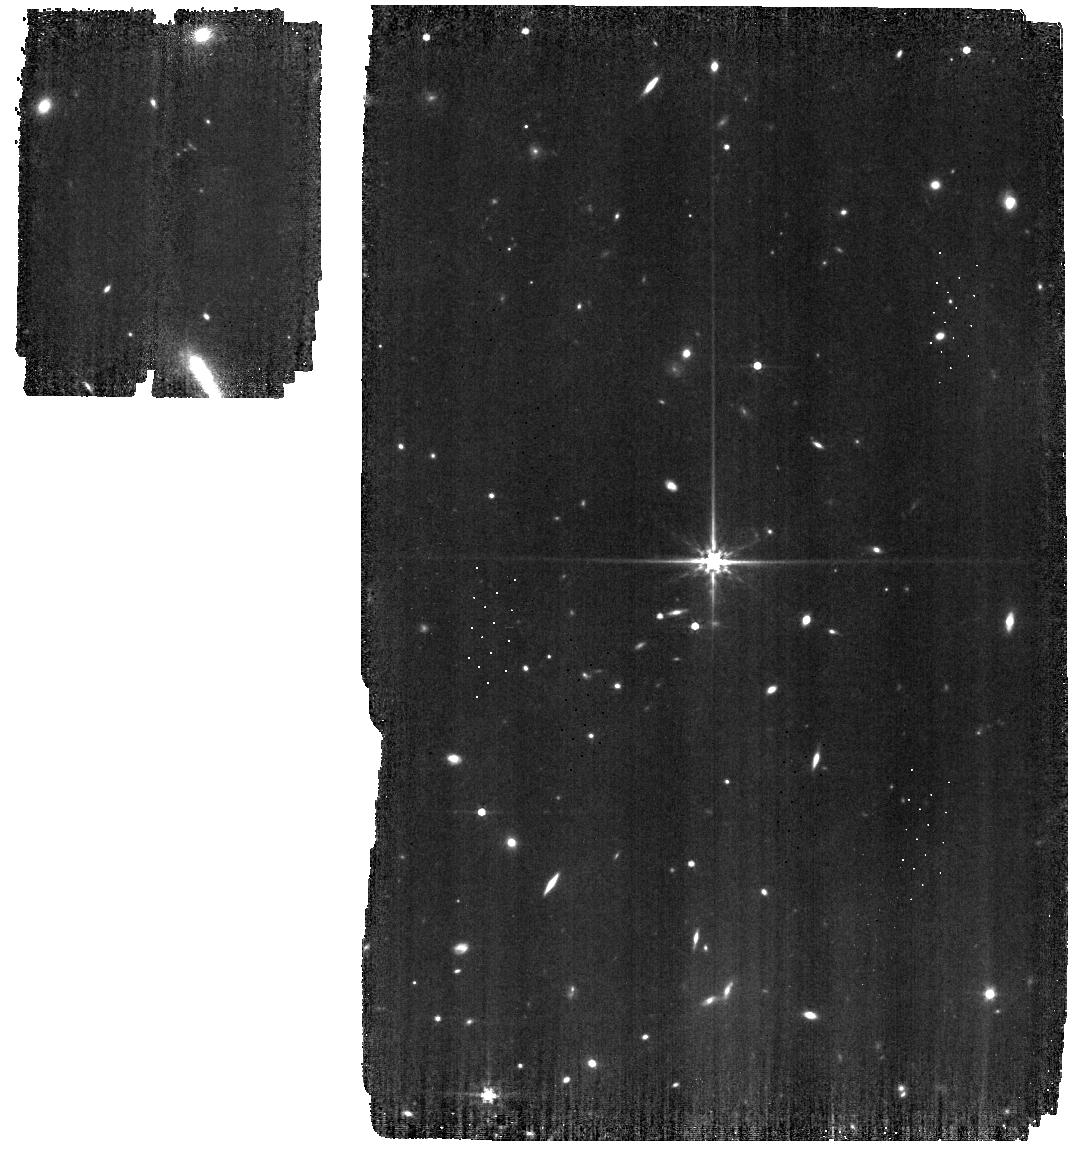
Target: 1743045
Instrument: MIRI
Filter: F560W
Exposure: 19 min
Observation ID: jw01023-o029_t003_miri_f560w

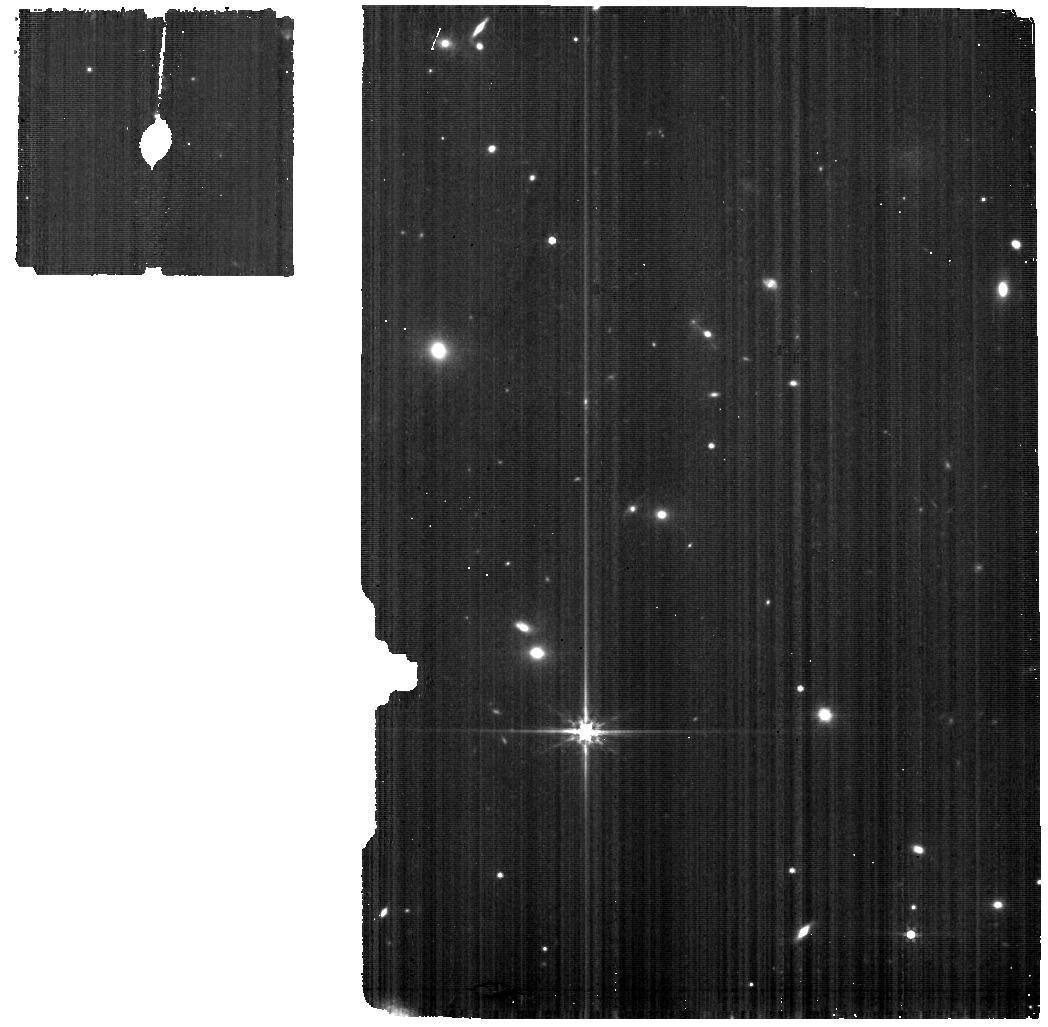
Target: NGC-6543-BACKGROUND
Instrument: MIRI
Filter: F560W
Exposure: 1 h
Observation ID: jw01023-o017_t002_miri_f560w

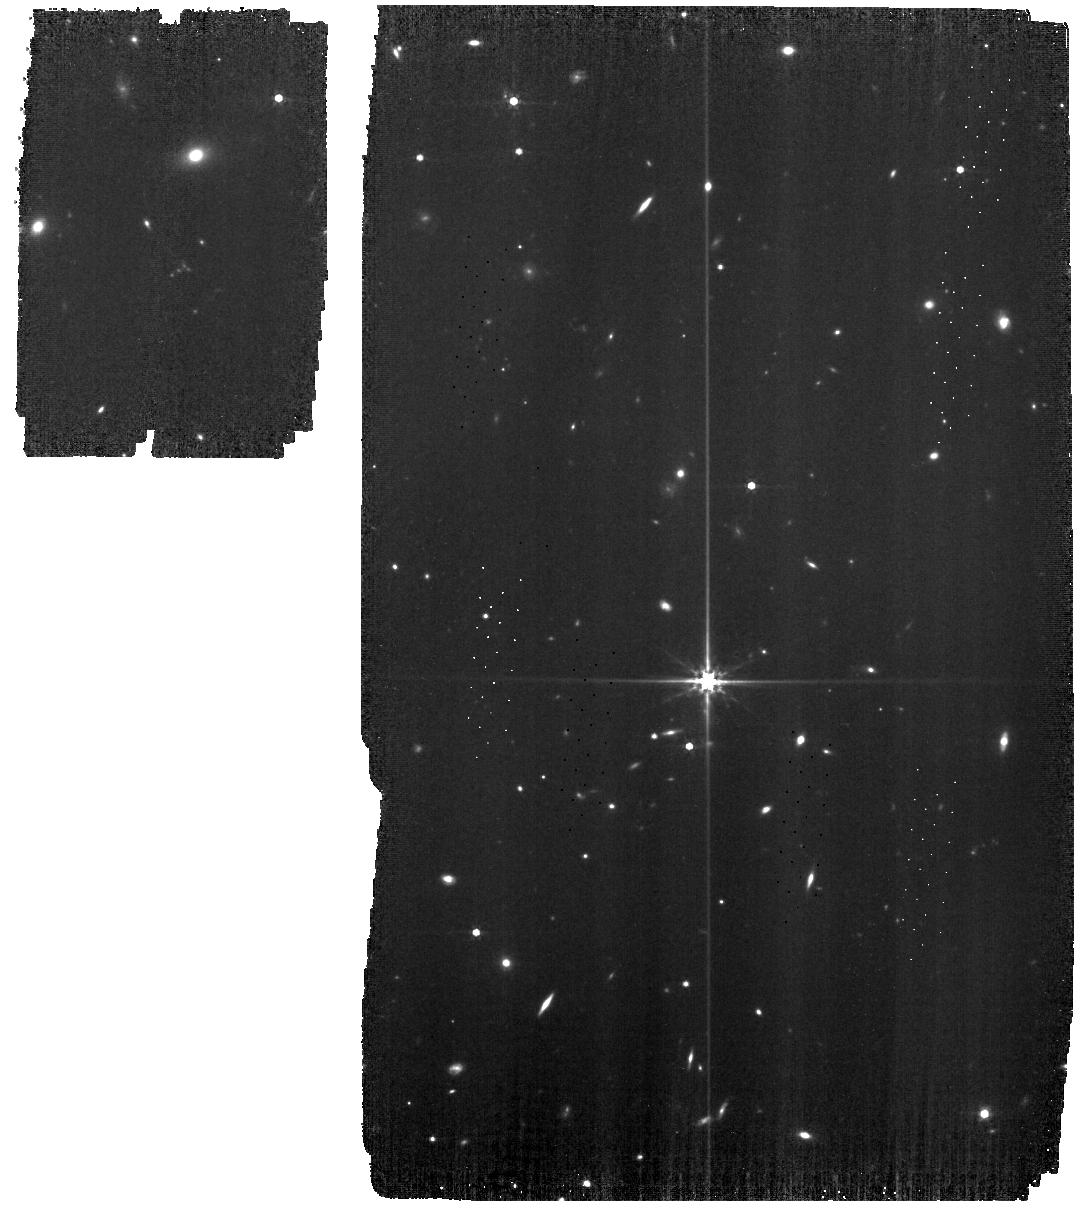
Target: 1743045
Instrument: MIRI
Filter: F560W
Exposure: 28 min
Observation ID: jw01023-o031_t003_miri_f560w

MIRI-005 MIRI Detector Anneals (PI: Grundy, Tim)

The purpose of the functional test is to demonstrate the ability to perform detector anneals and to assess how well they eliminate pixel effects. During the procedure, the detector heaters are turned on, one at a time, until the anneal tempertaure set point is reached, and then the detector is allowed to cool to its nominal operating temperature. The rise and return of the tempertaure is monitored in real-time to ensure it meets requirements. The standard anneals test includes full frame unbinned images before the anneal, and when the 3 detectors have been annealed a series of full frame unbinned images are taken to monitor the background and noise levels as the detectors recover (the data will be analysed off-line). The first section will be repeated at regular intervals through the commissioning period (and into normal operations), to assess how frequently the detector anneals are required. The tuning of anneal settings will only be performed for the initial anneals test. This requires realtime commanding for the anneals (alllowing the settings to be chosen), and OSS/APT for the exposures. The settings determined from this will be transferred to OSS/APT for subsequent 'standard' anneals. The first standard anneal will still use real time commanding, as this is expected to be scheduled very soon after the initial anneals test. MIRI should be cold and stable, detector operating temperatures optimised and stable, MIRI-002 executed successfully, and 'table 7' loaded for MIRI-focussed telemetry. The CCC is closed. The first two standard anneals will use dark exposures to monitor the recovery. The third and fourth will use a very bright target to produce saturation, allowing the removal of latent images to the characterised. The fifth and final instance will use a normal brightness target, to provide important information on how quickly the photometry recovers after an anneal has been done.